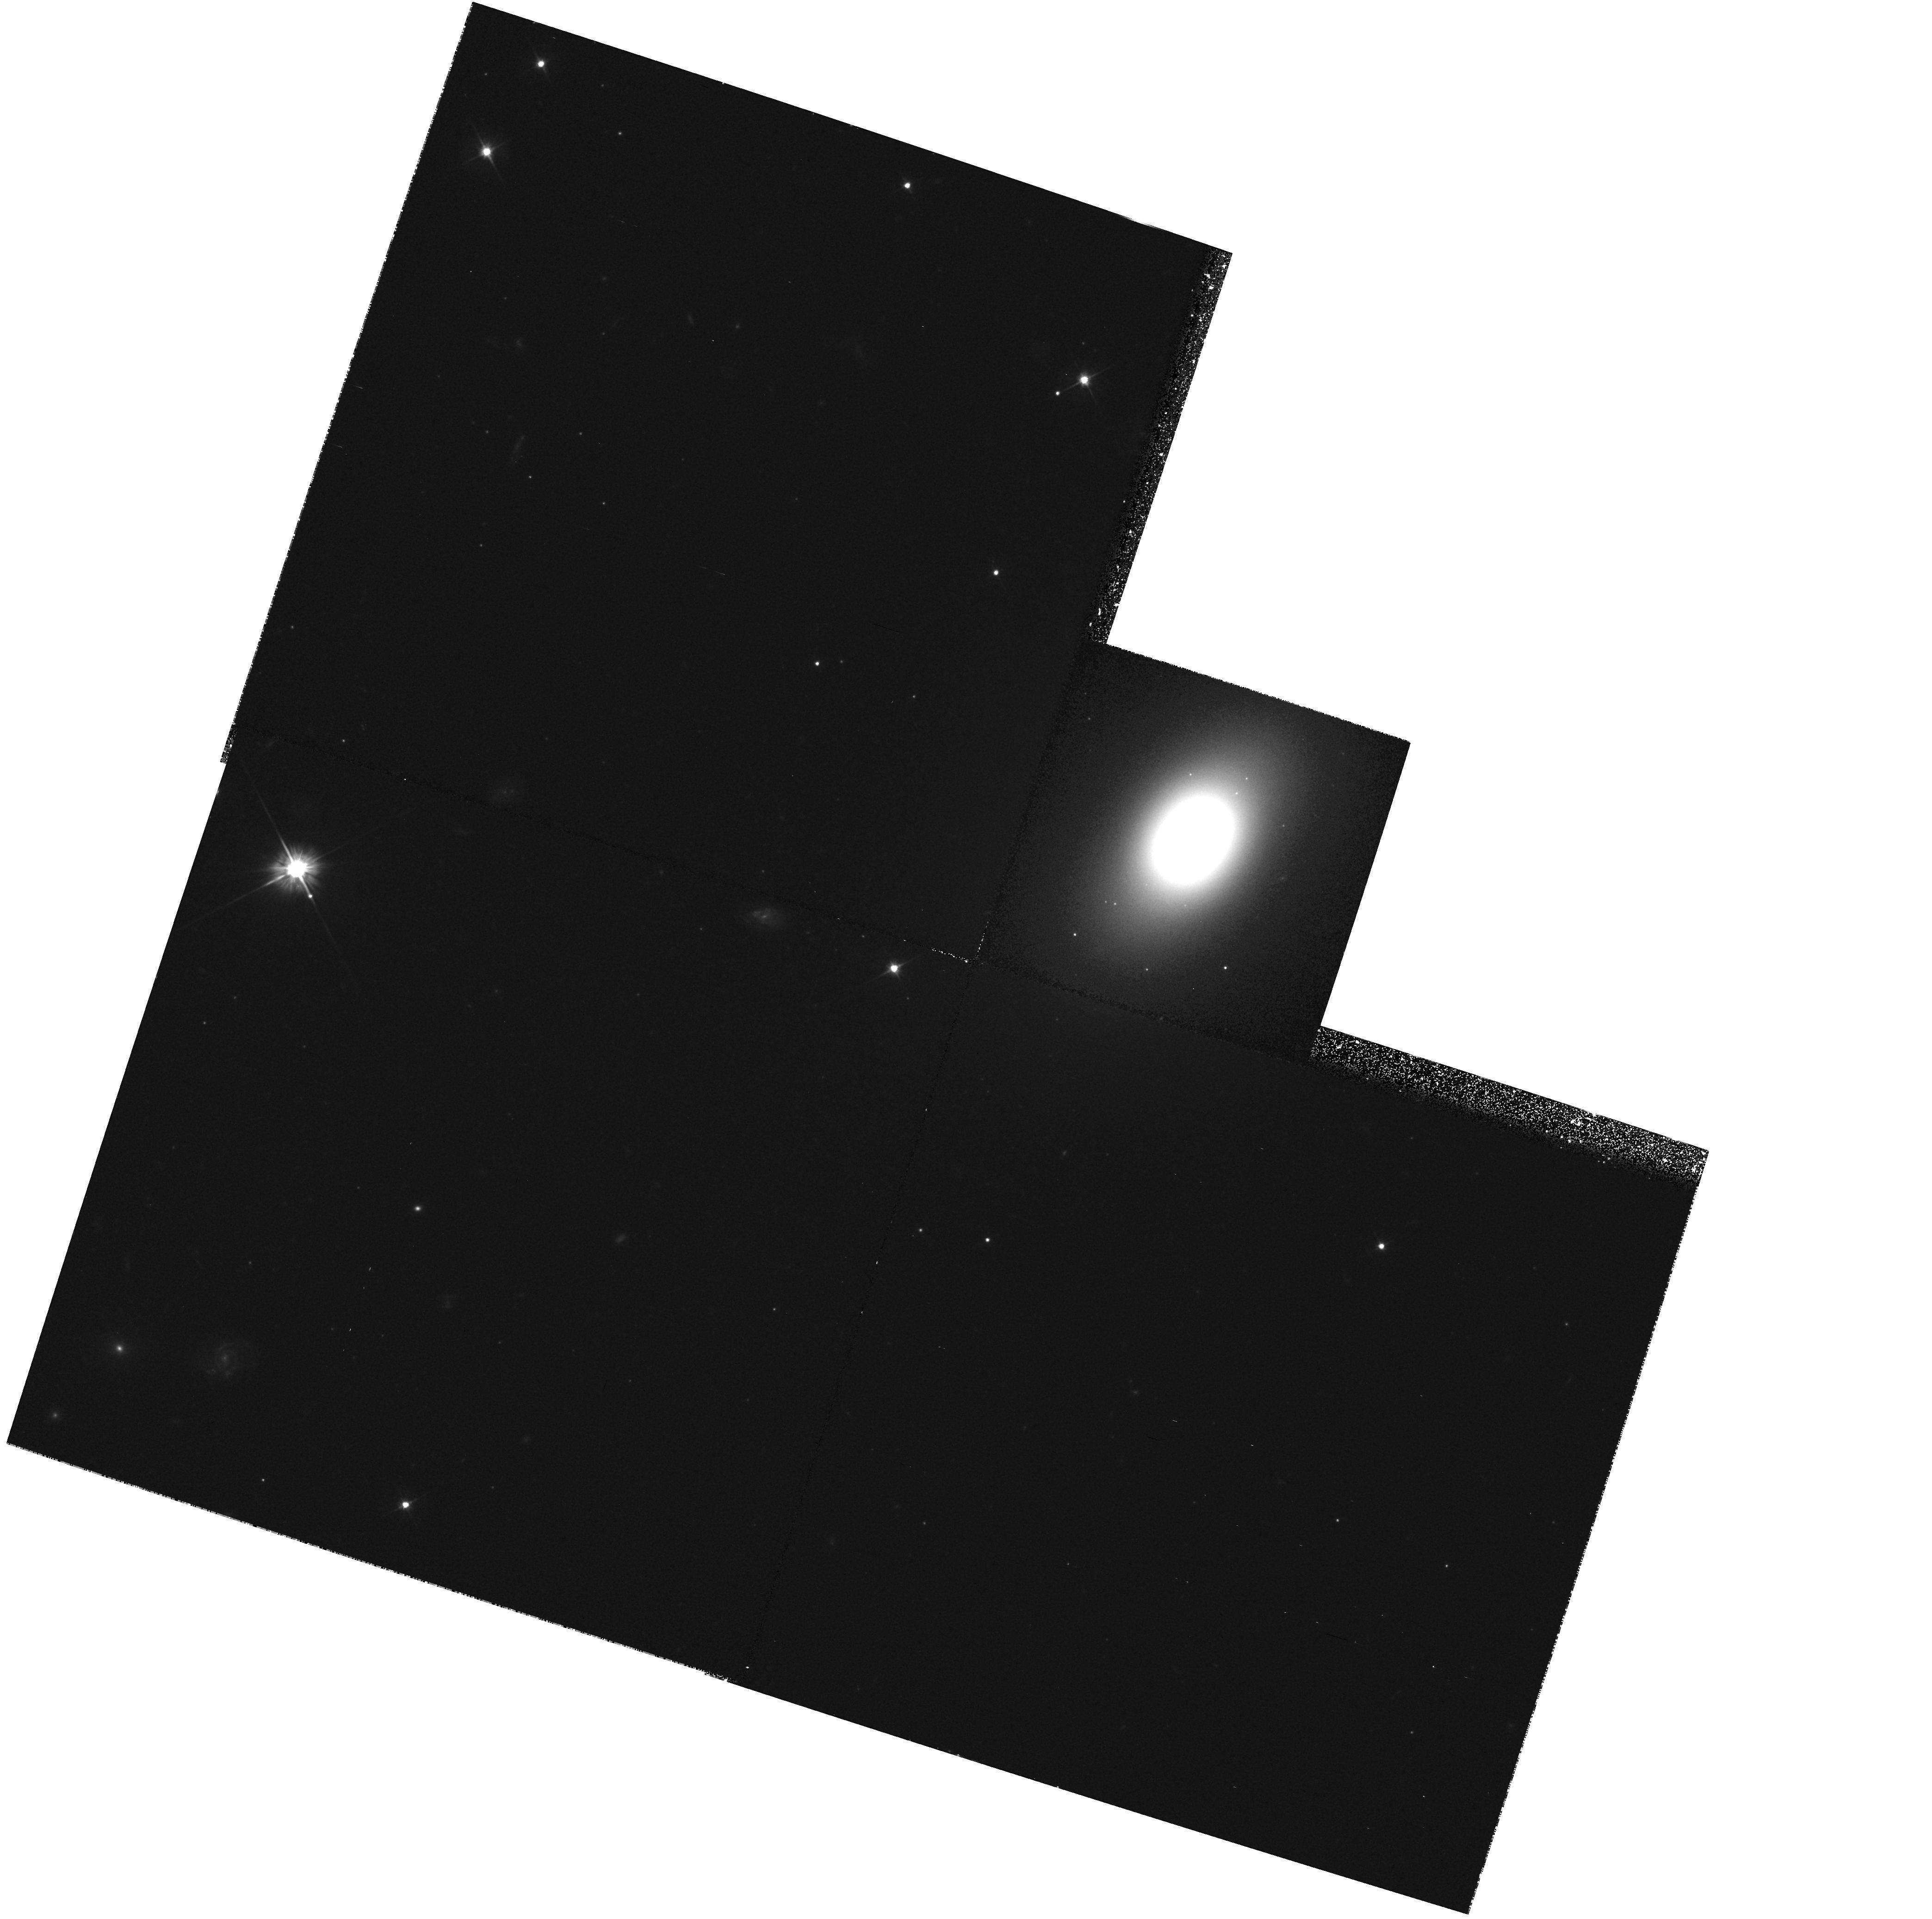
Target: NGC5845-NUC
Instrument: WFPC2/PC
Filter: F555W
Exposure: 36 min
Observation ID: hst_6099_09_wfpc2_pc_f555w_u30709

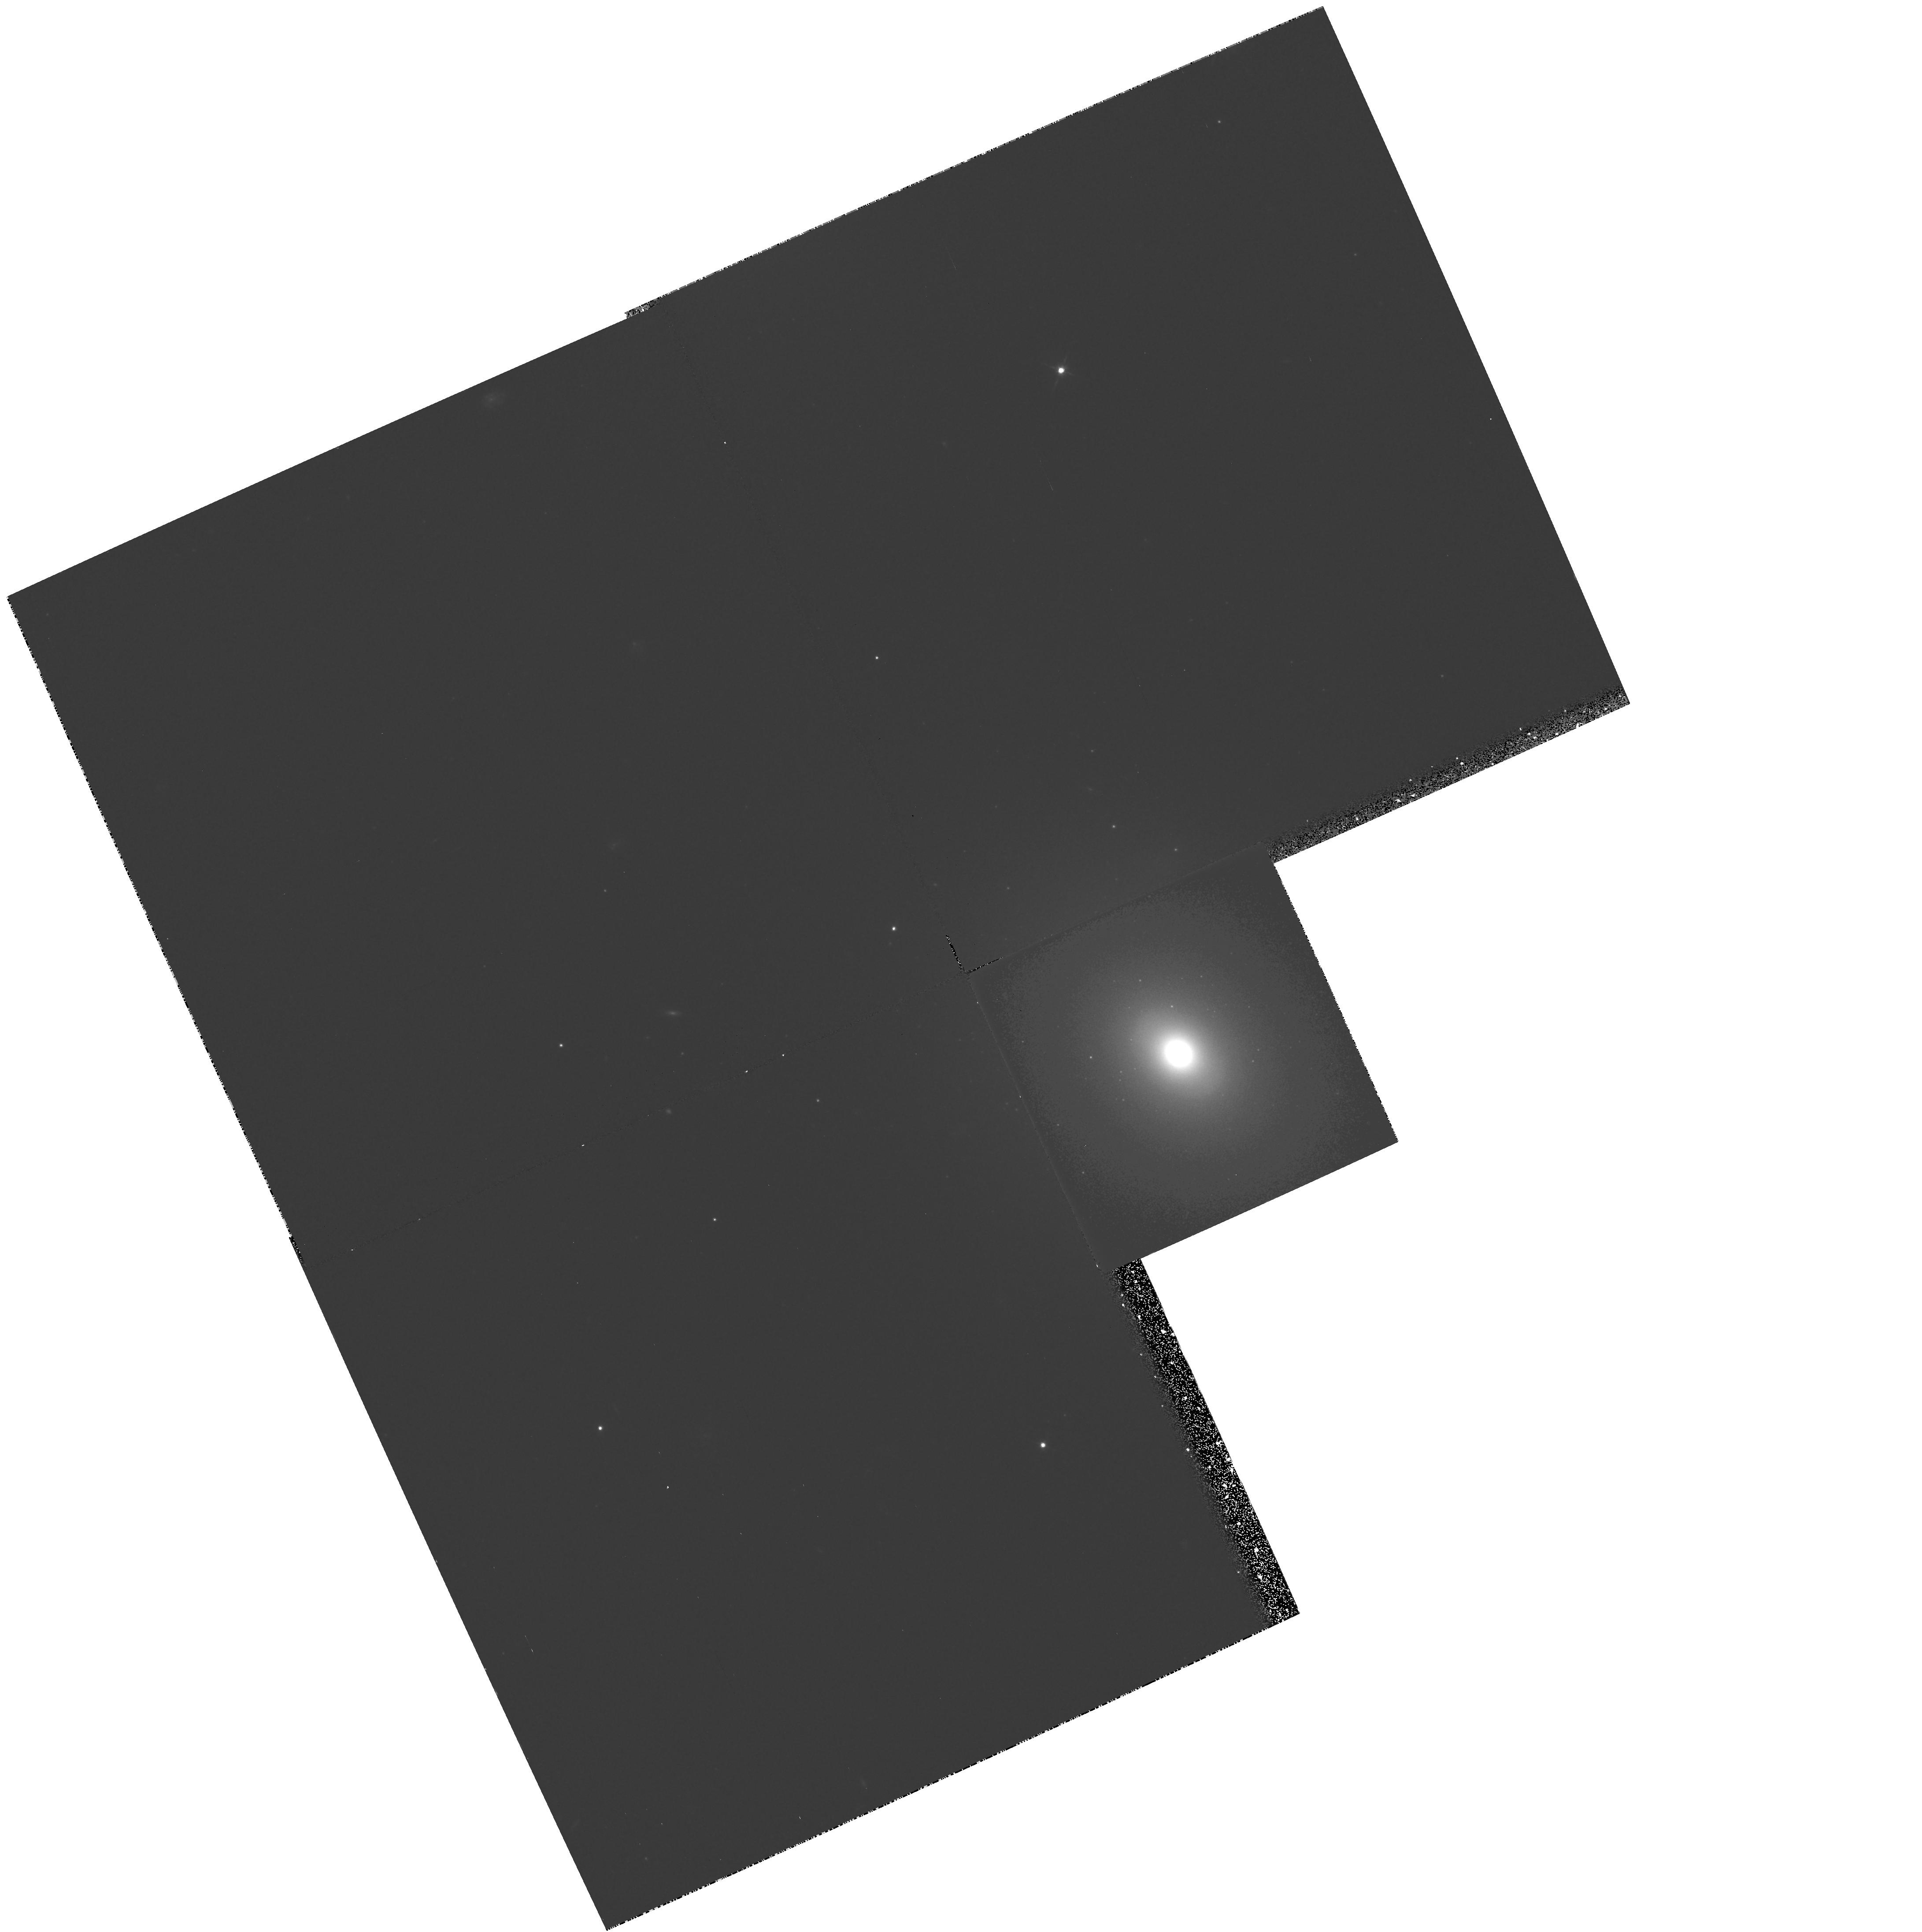
Target: NGC2778-NUC
Instrument: WFPC2/PC
Filter: F555W
Exposure: 25 min
Observation ID: hst_6099_13_wfpc2_pc_f555w_u30713

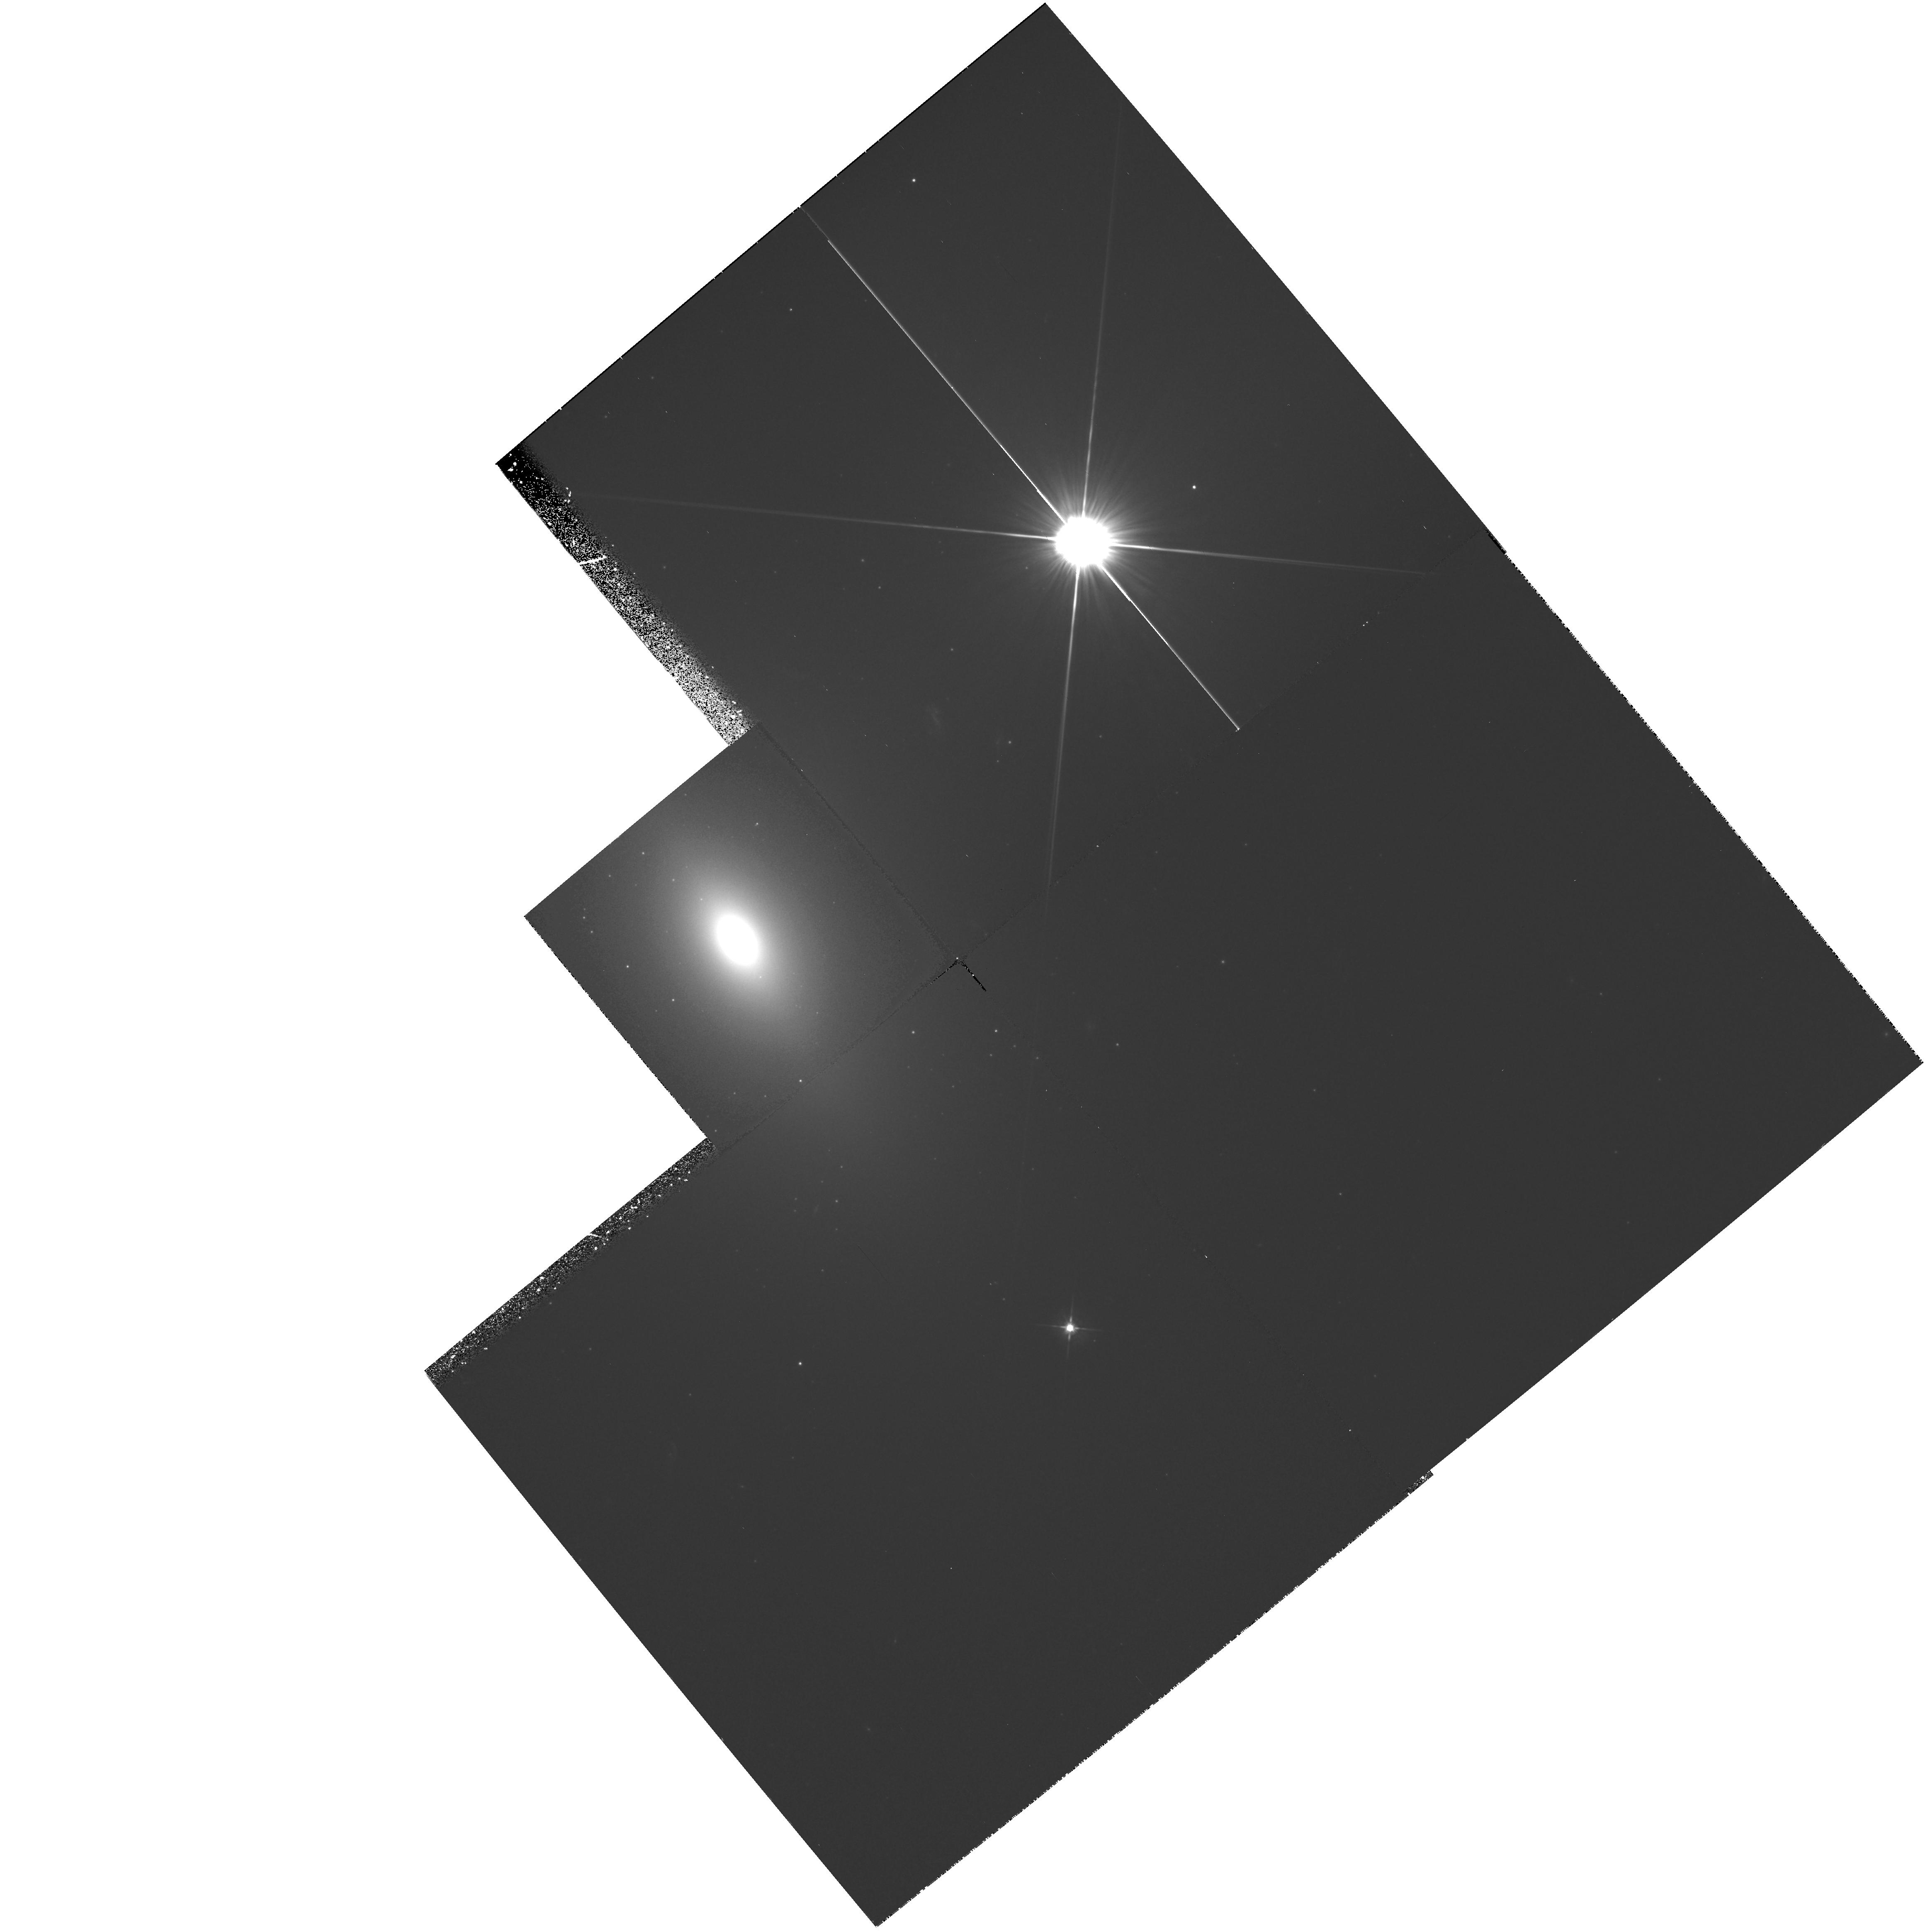
Target: NGC821-NUC
Instrument: WFPC2/PC
Filter: F555W
Exposure: 25 min
Observation ID: hst_6099_12_wfpc2_pc_f555w_u30712

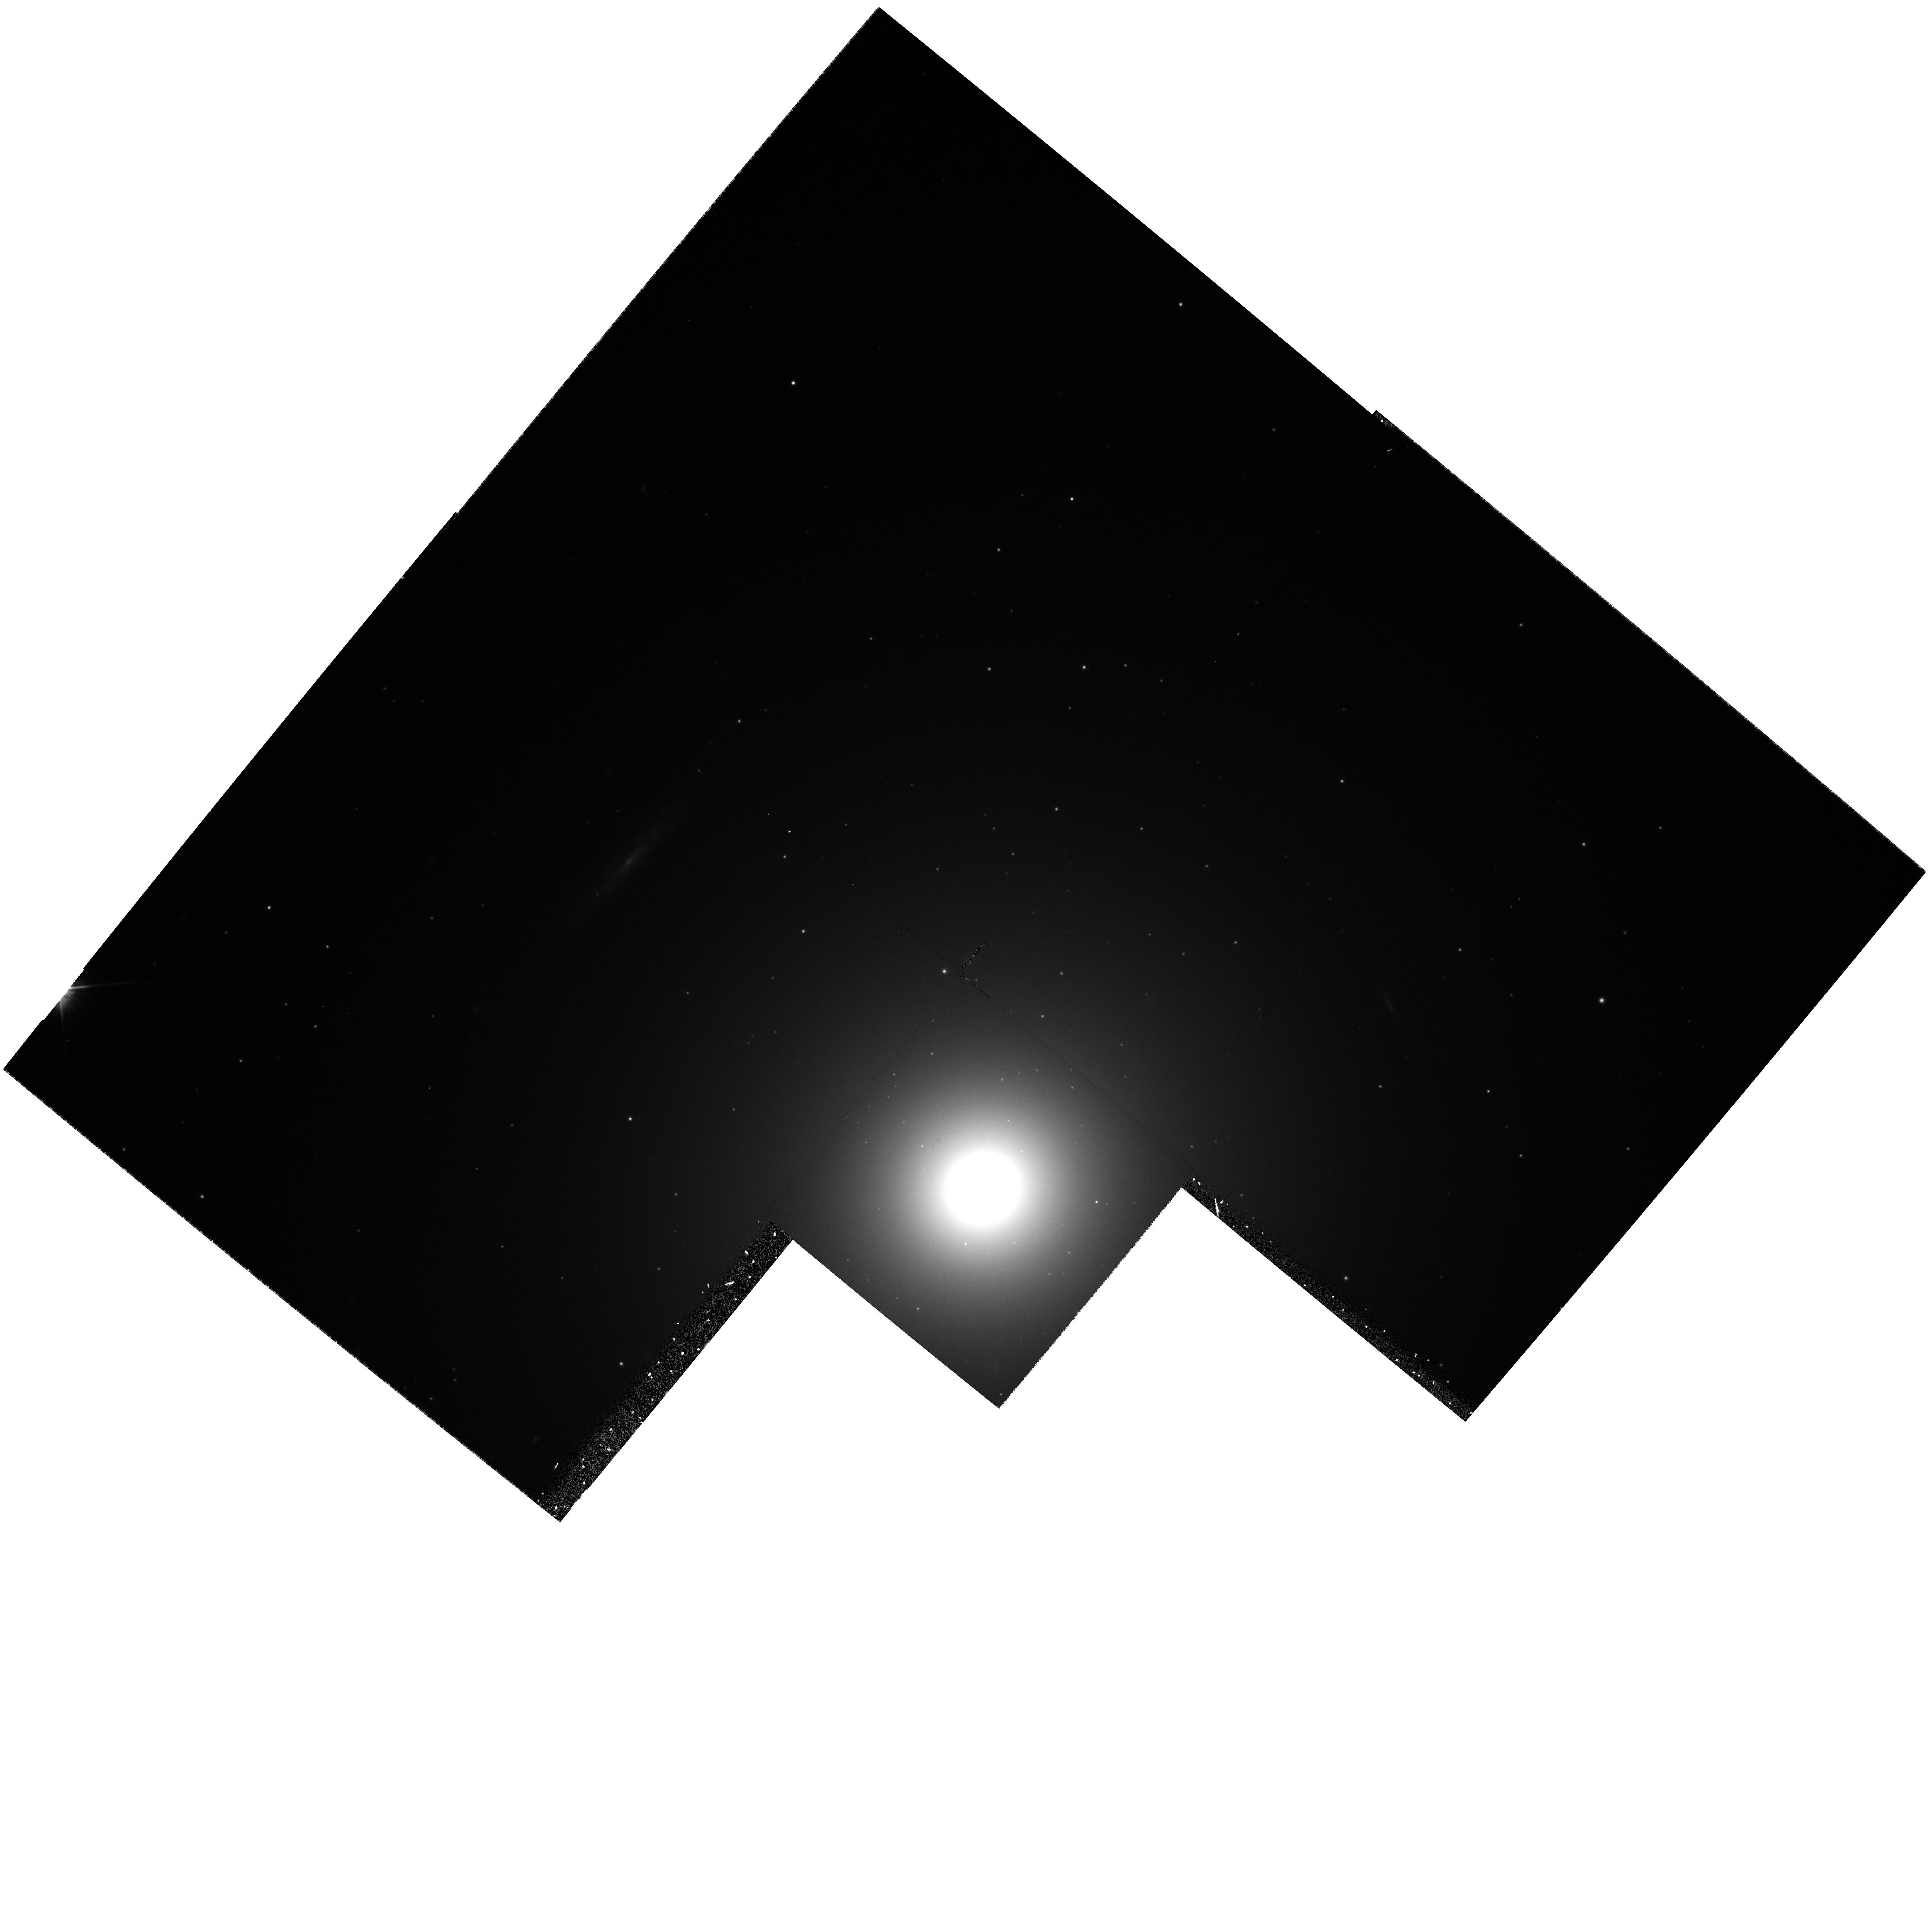
Target: NGC4552-NUC
Instrument: WFPC2/PC
Filter: F555W
Exposure: 40 min
Observation ID: hst_6099_08_wfpc2_pc_f555w_u30708

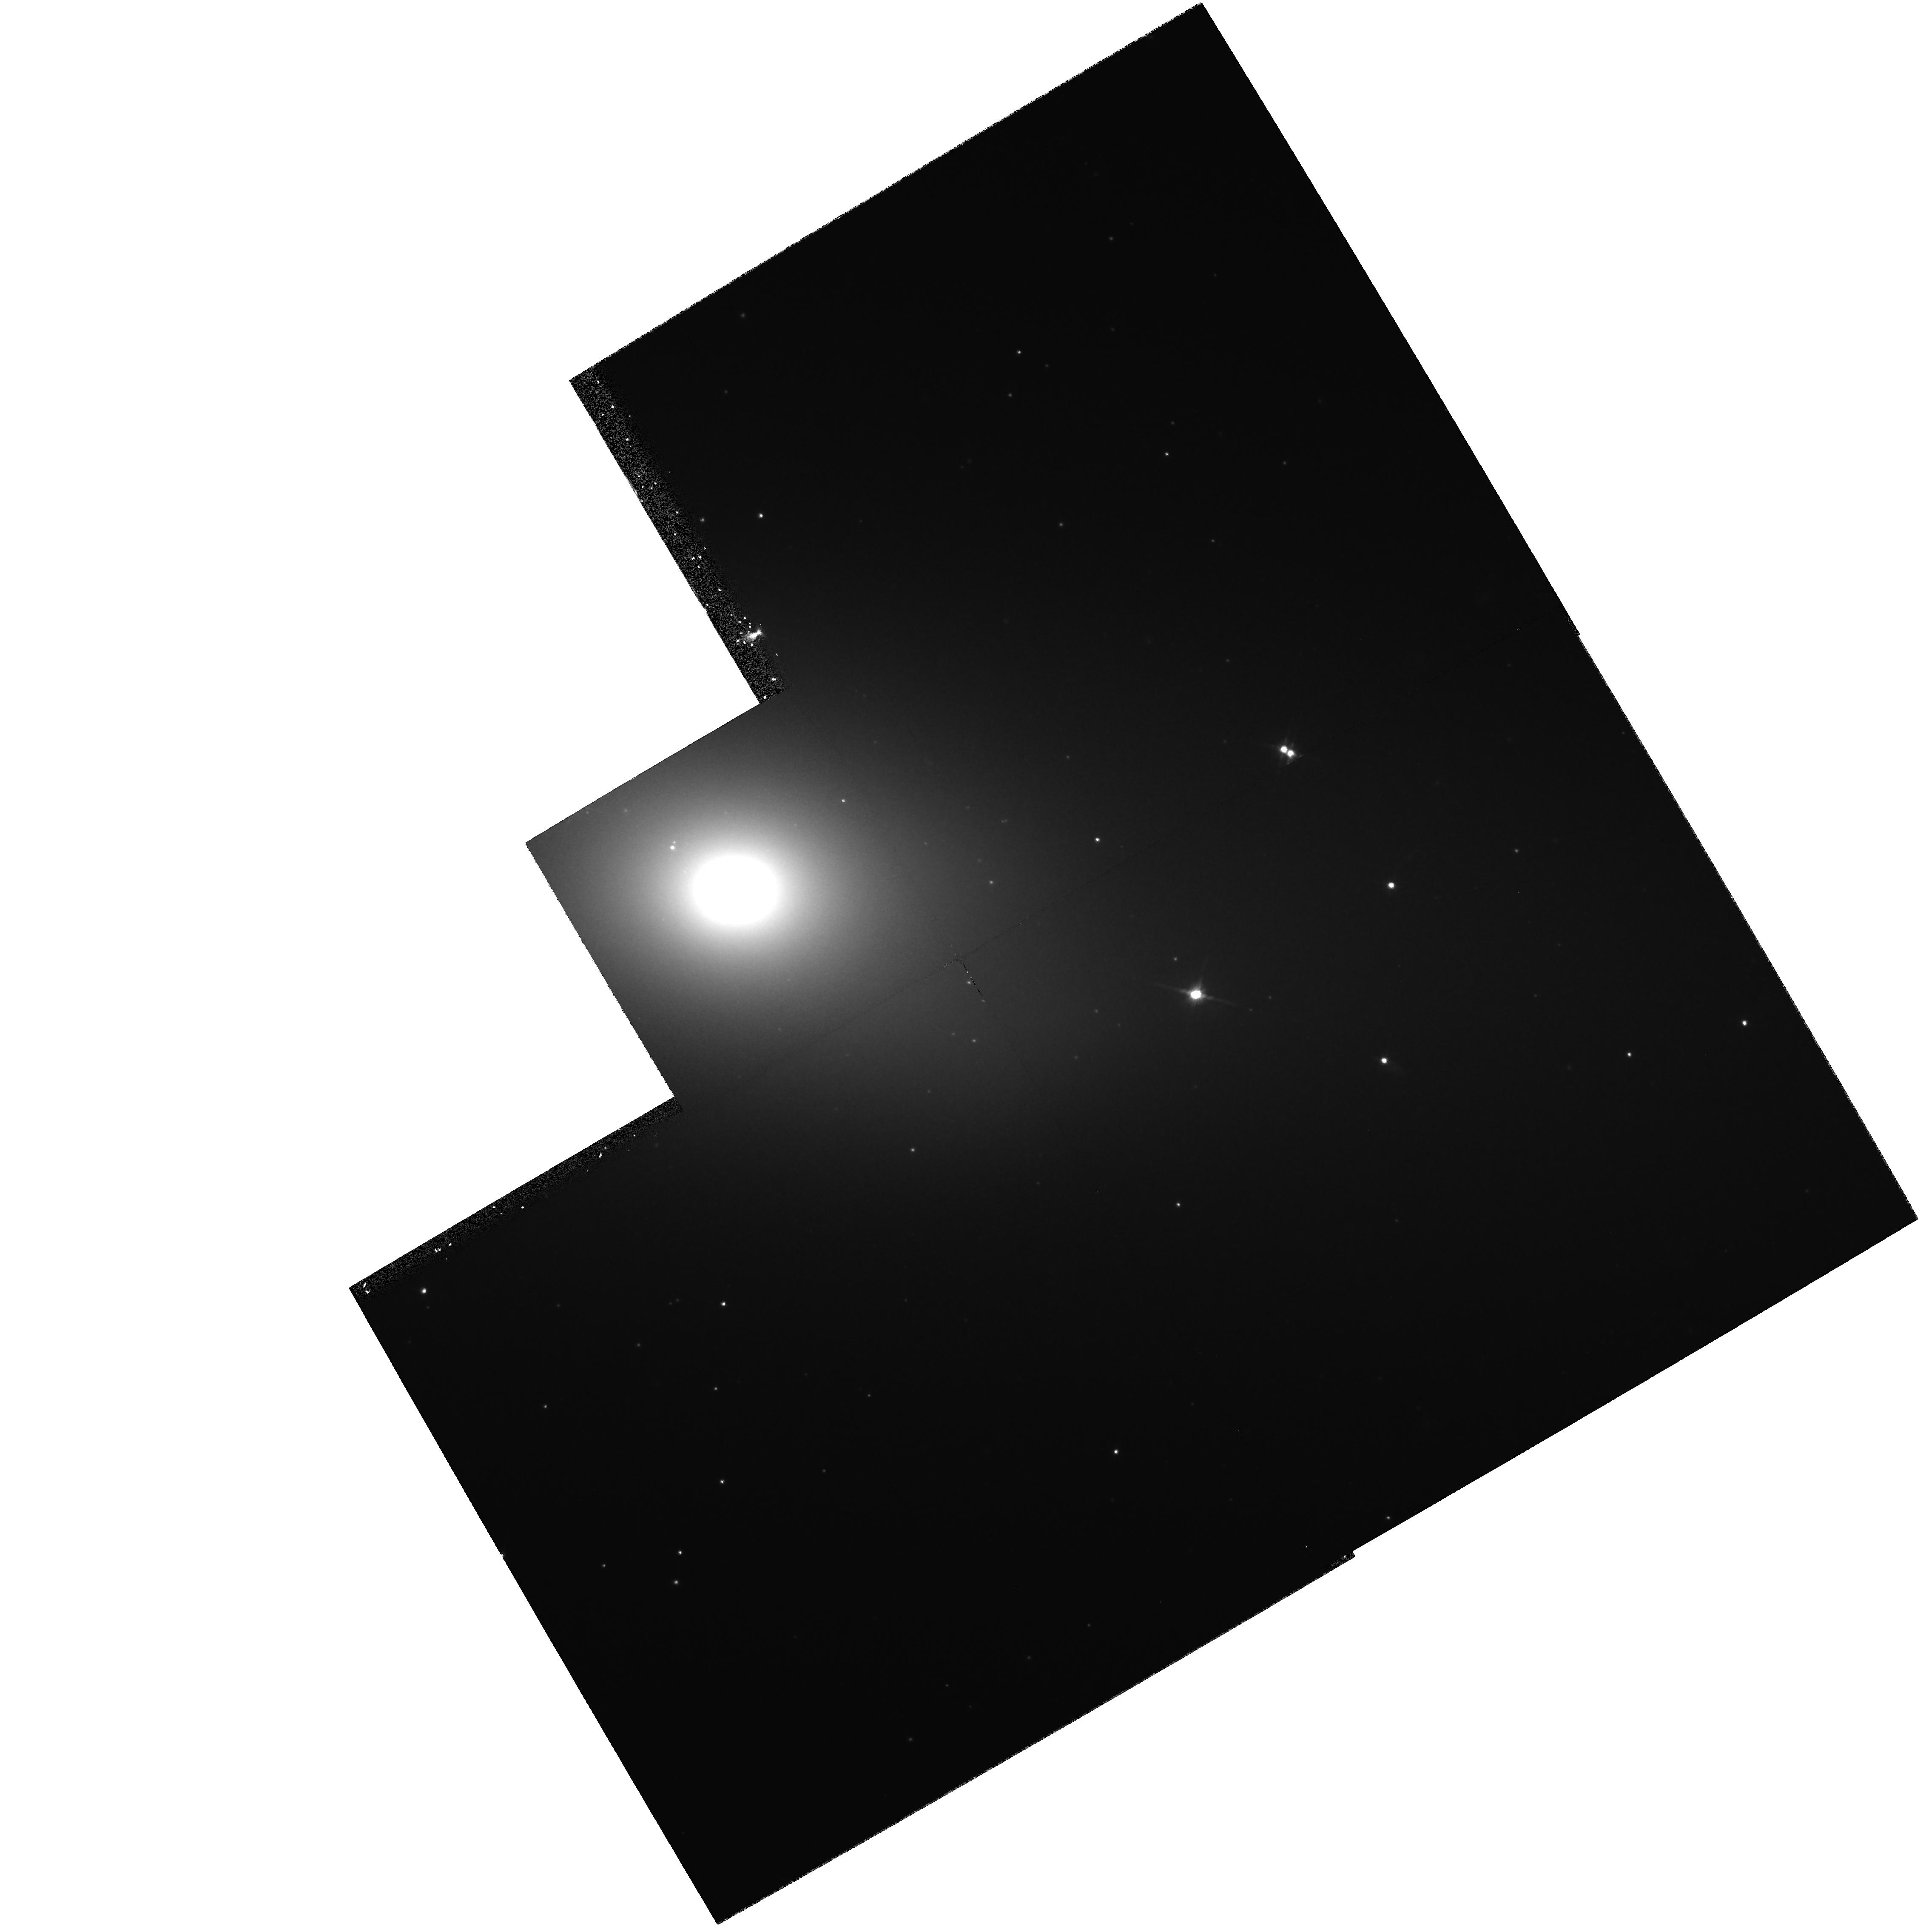
Target: NGC1023-NUC
Instrument: WFPC2/PC
Filter: F814W
Exposure: 31 min
Observation ID: hst_6099_07_wfpc2_pc_f814w_u30707

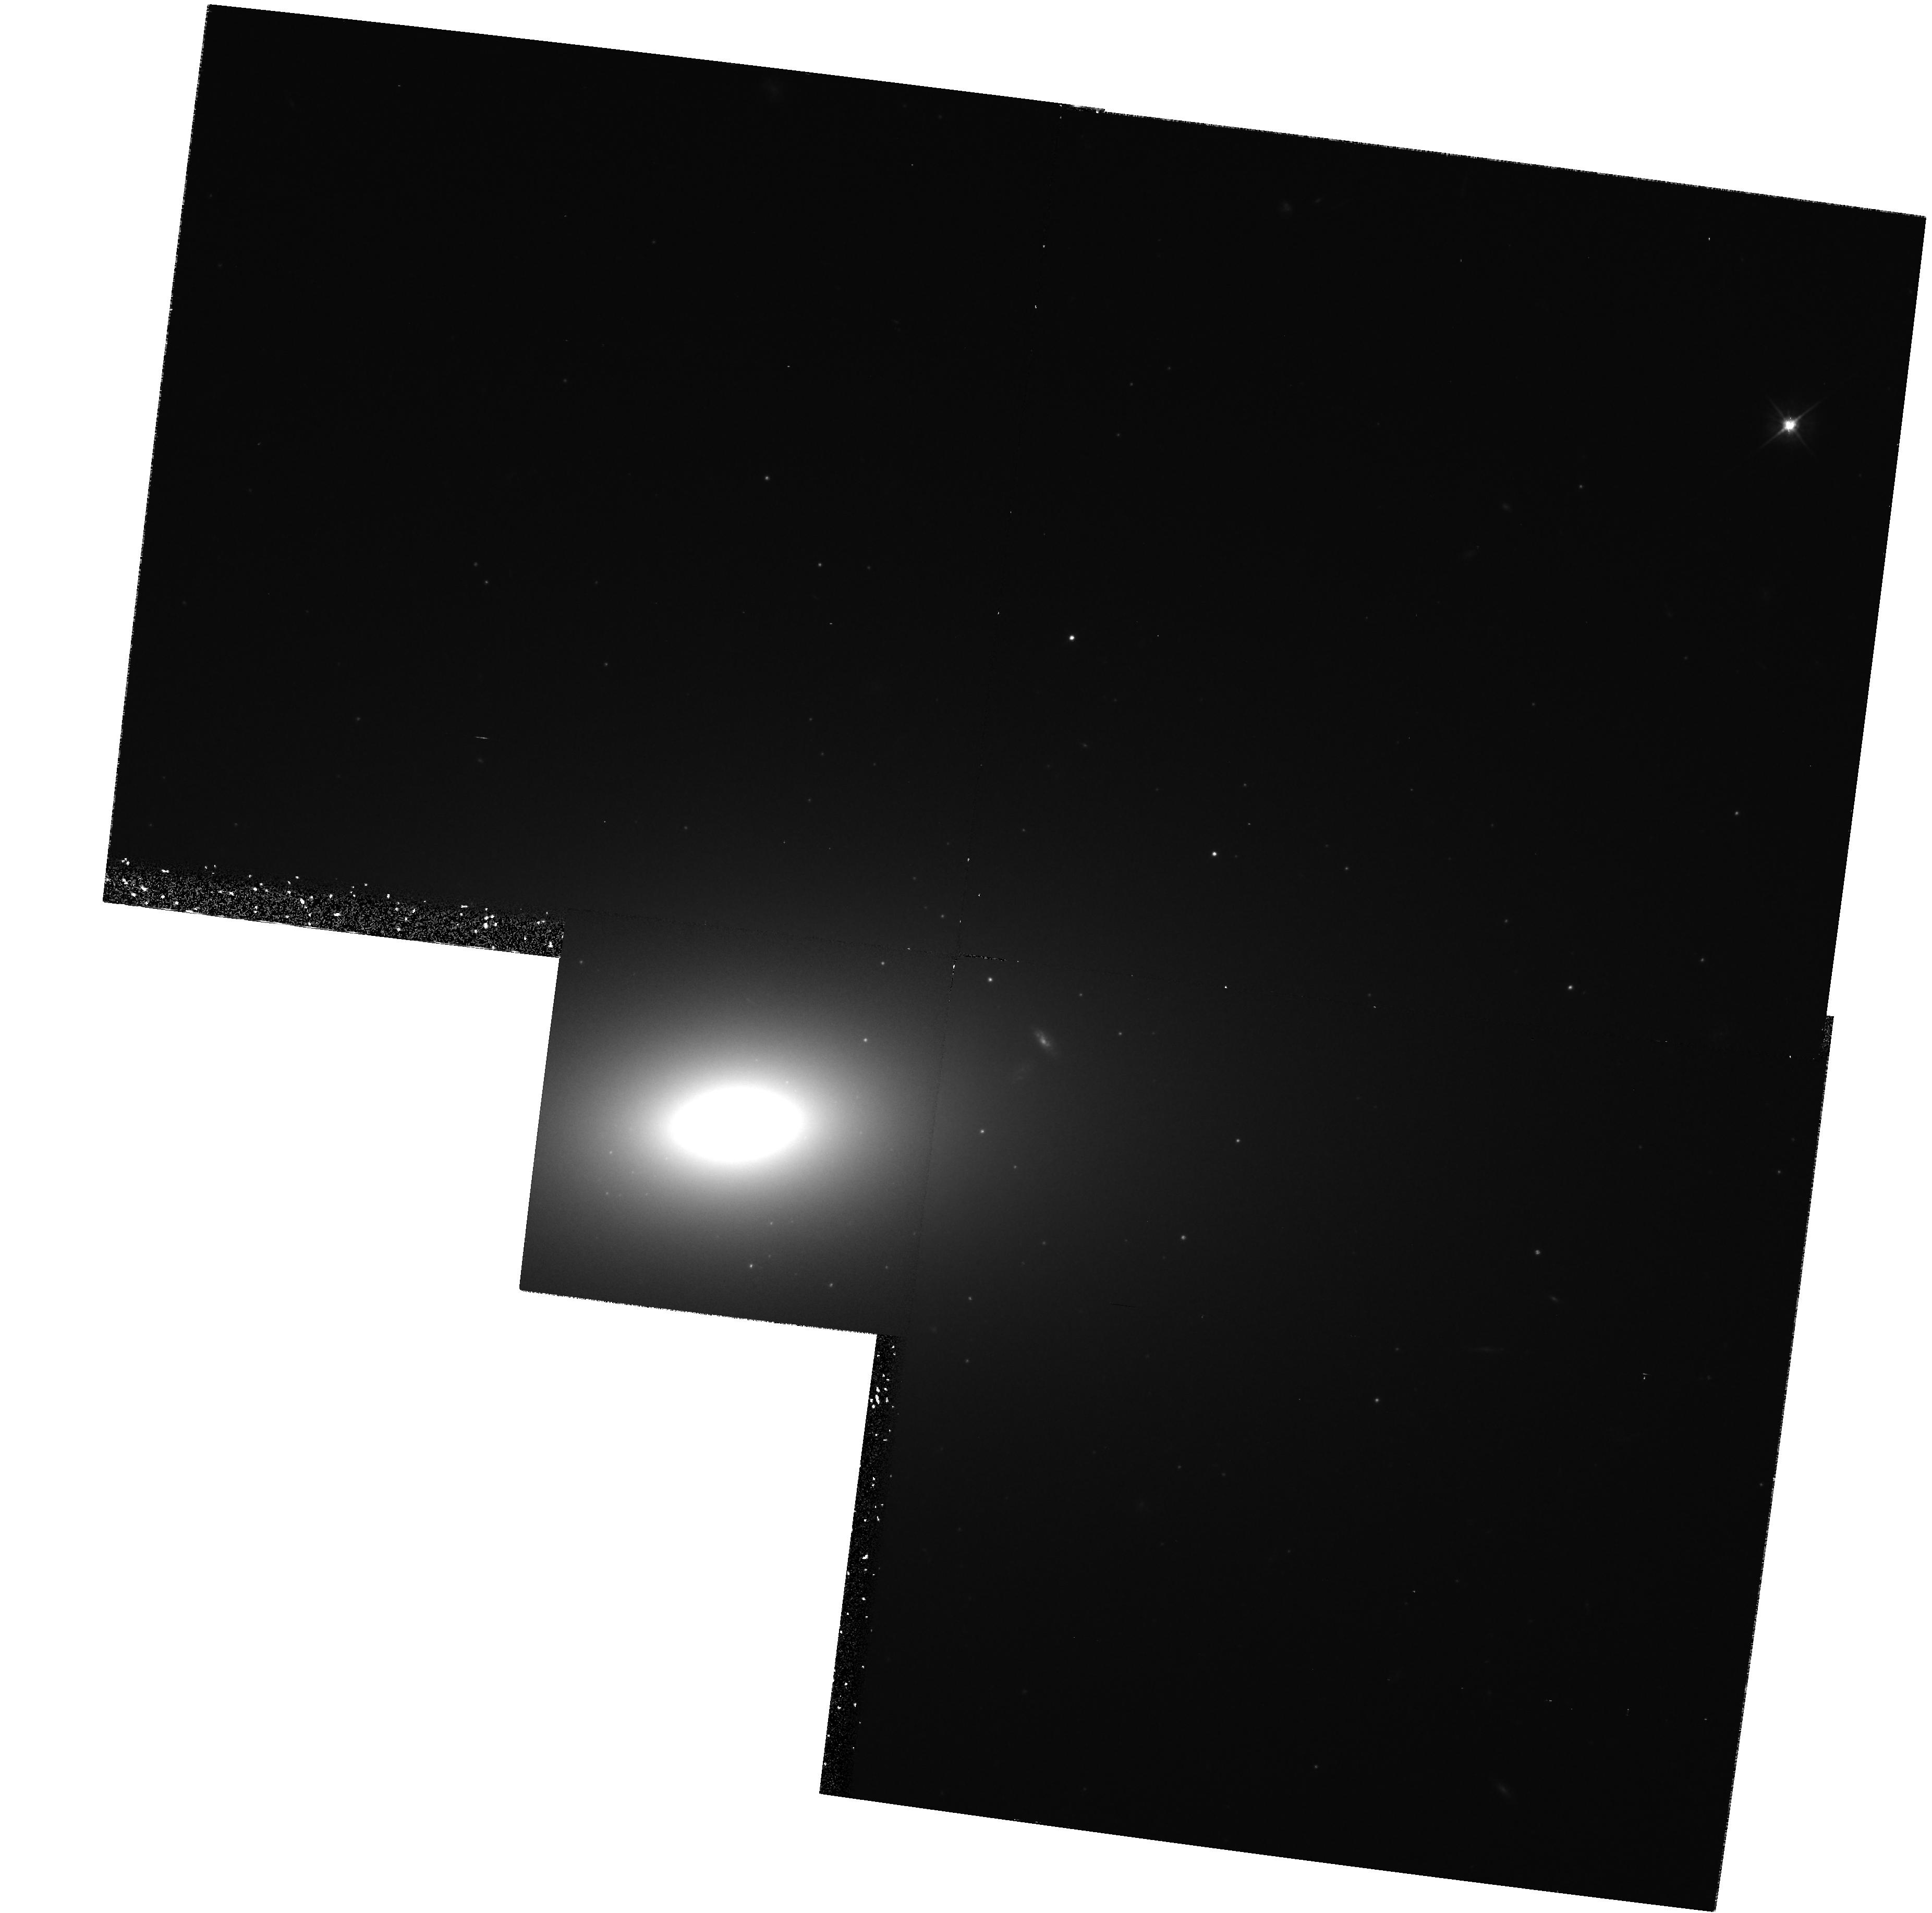
Target: NGC4473-NUC
Instrument: WFPC2/PC
Filter: F555W
Exposure: 30 min
Observation ID: hst_6099_15_wfpc2_pc_f555w_u30715

Black Holes and Cores of Early-Type Galaxies (PI: Faber, Sandra M.)

The identification of massive black holes in normal galaxies is a crucial link in establishing the validity of the standard AGN paradigm. The presence of hidden, massive black holes in nearby nuclei is suggested by their central role as the energy source for an accretion disk or torus, and by the sharp decline in the density of luminous quasars since their peak at z ~ 2 - 3. We are proposing here to continue our program from earlier cycles. We wish to i) continue FOS stellar spectroscopy from Cycle 4 to search for central dispersion cusps and high rotation velocities; and ii) image a selected set of galaxies with bright cores to find targets for future FOS stellar spectroscopy. We also identify and propose small increments to the core observational program that greatly augment the value of the total database for the study of many other problems.